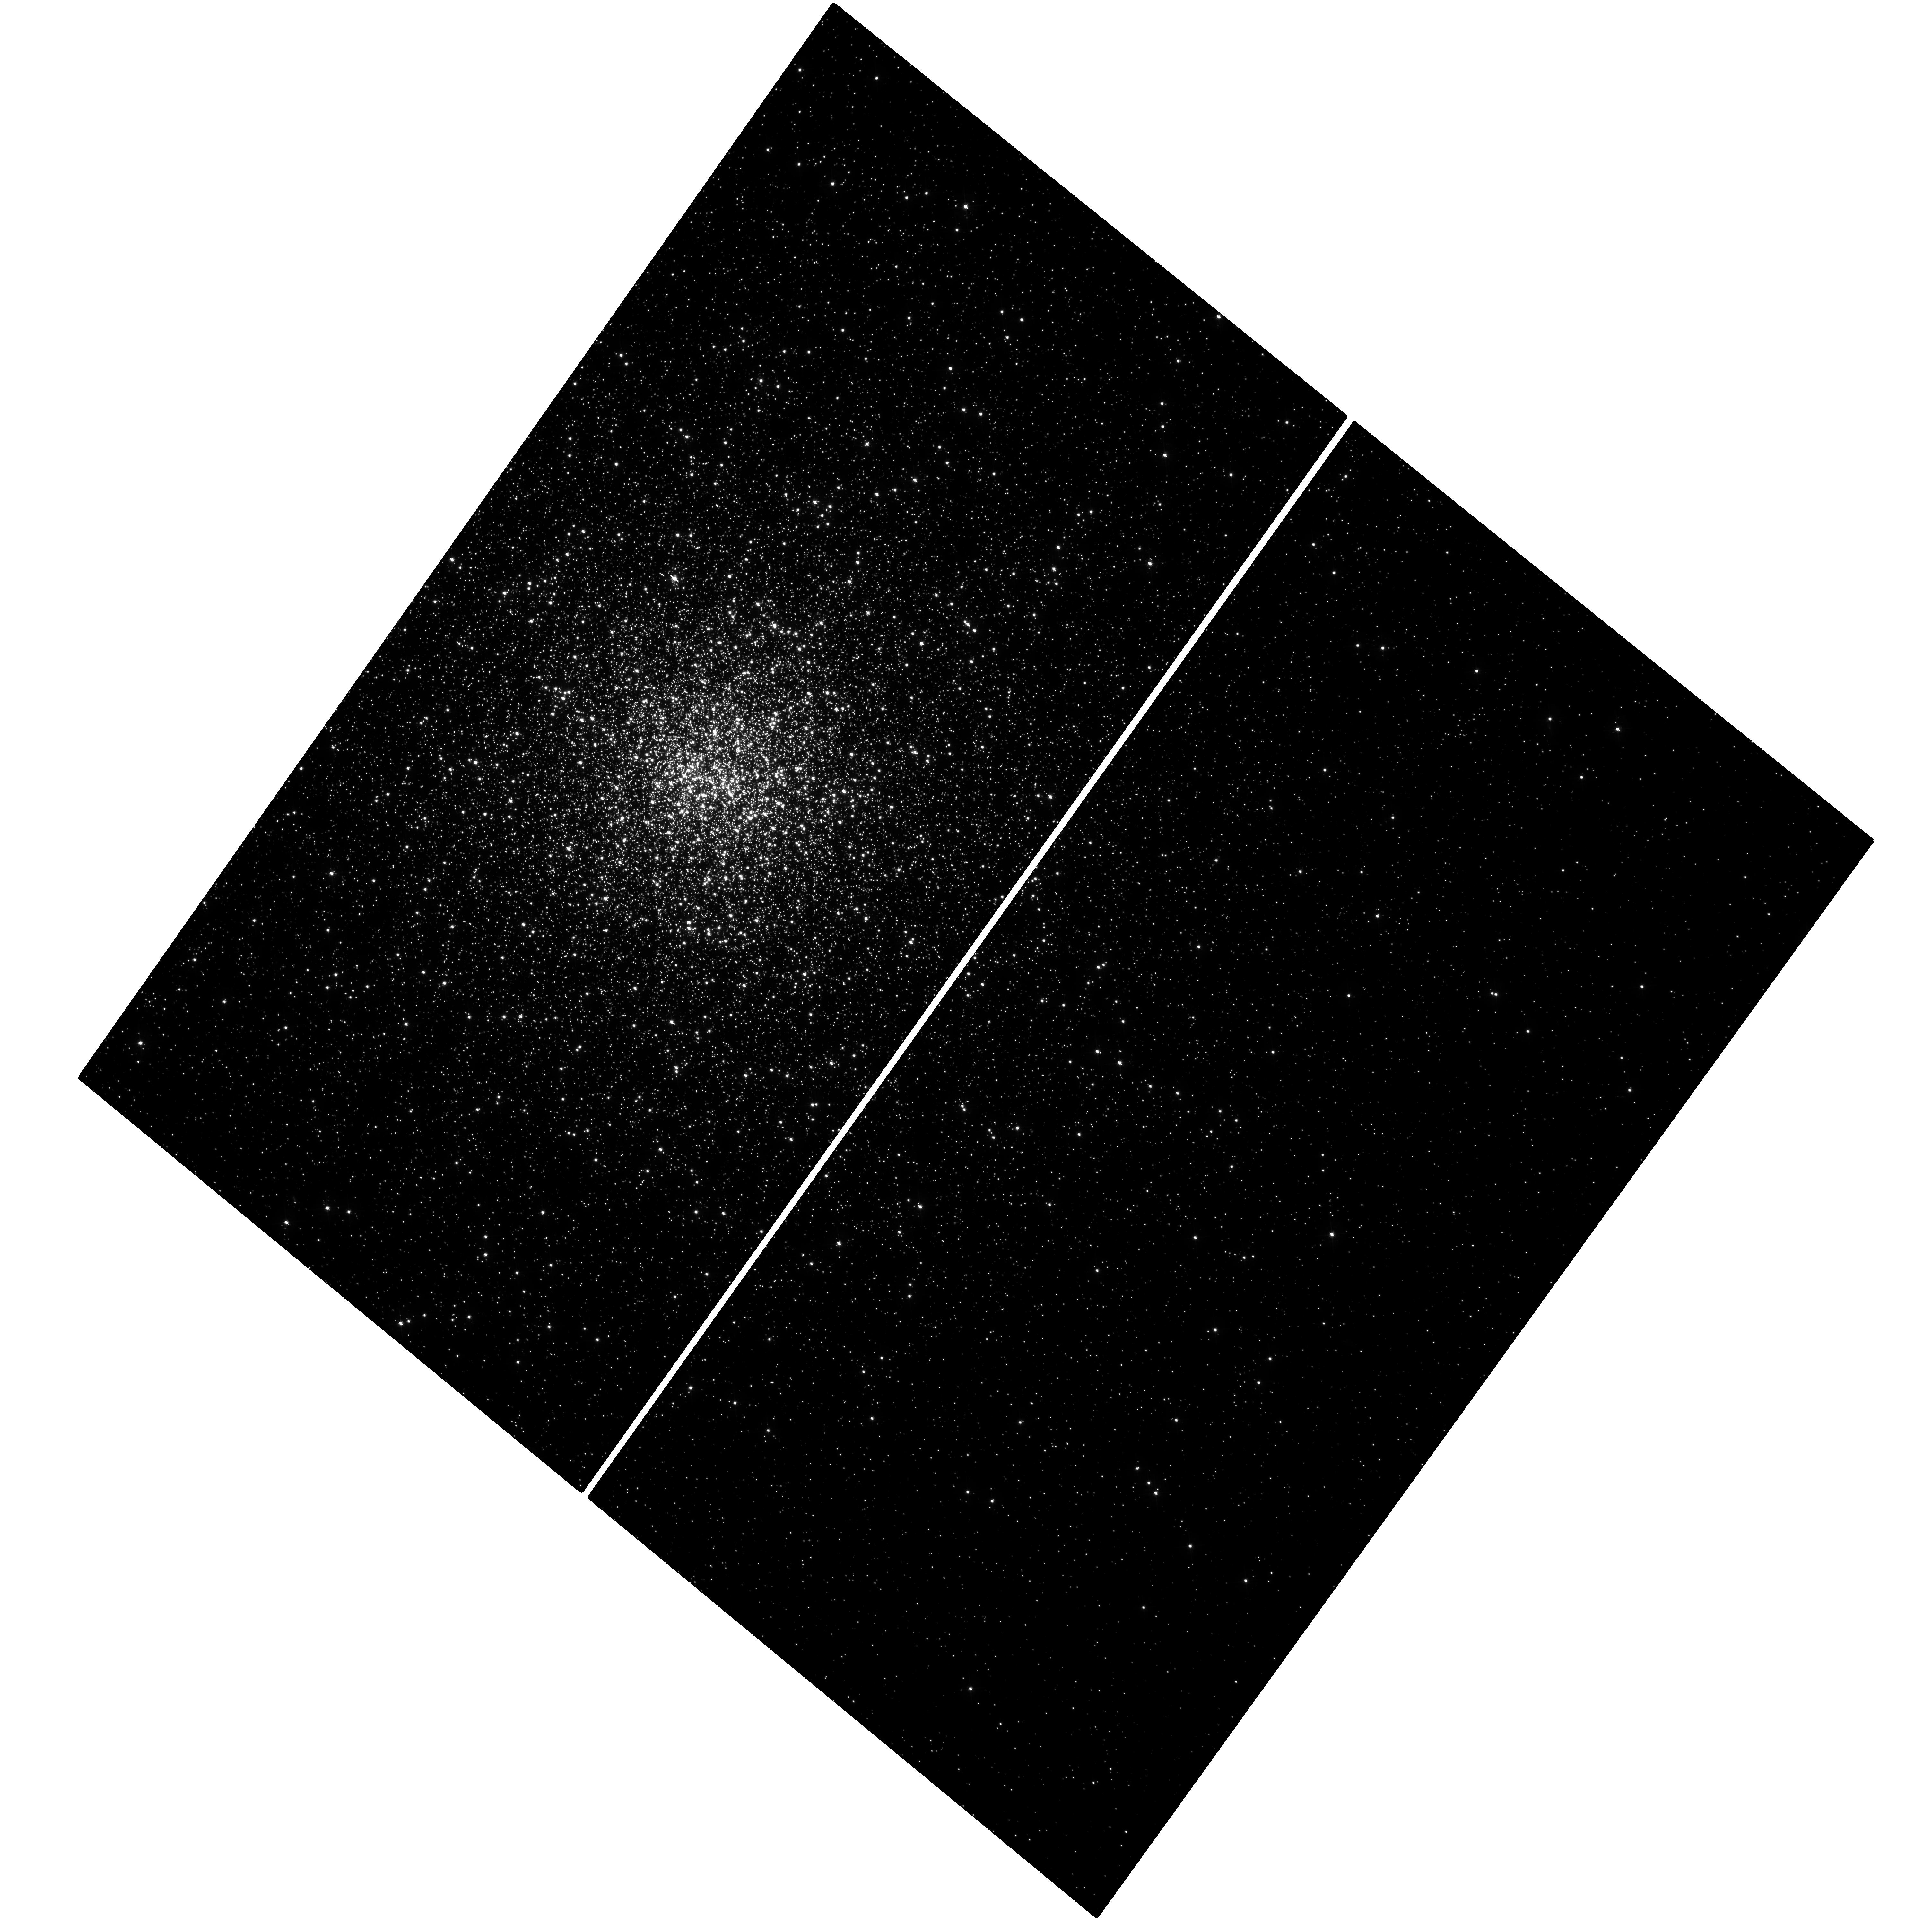
Target: NGC362
Instrument: WFC3/UVIS
Filter: F390W
Exposure: 1.4 h
Observation ID: hst_12516_03_wfc3_uvis_f390w_ibqp03

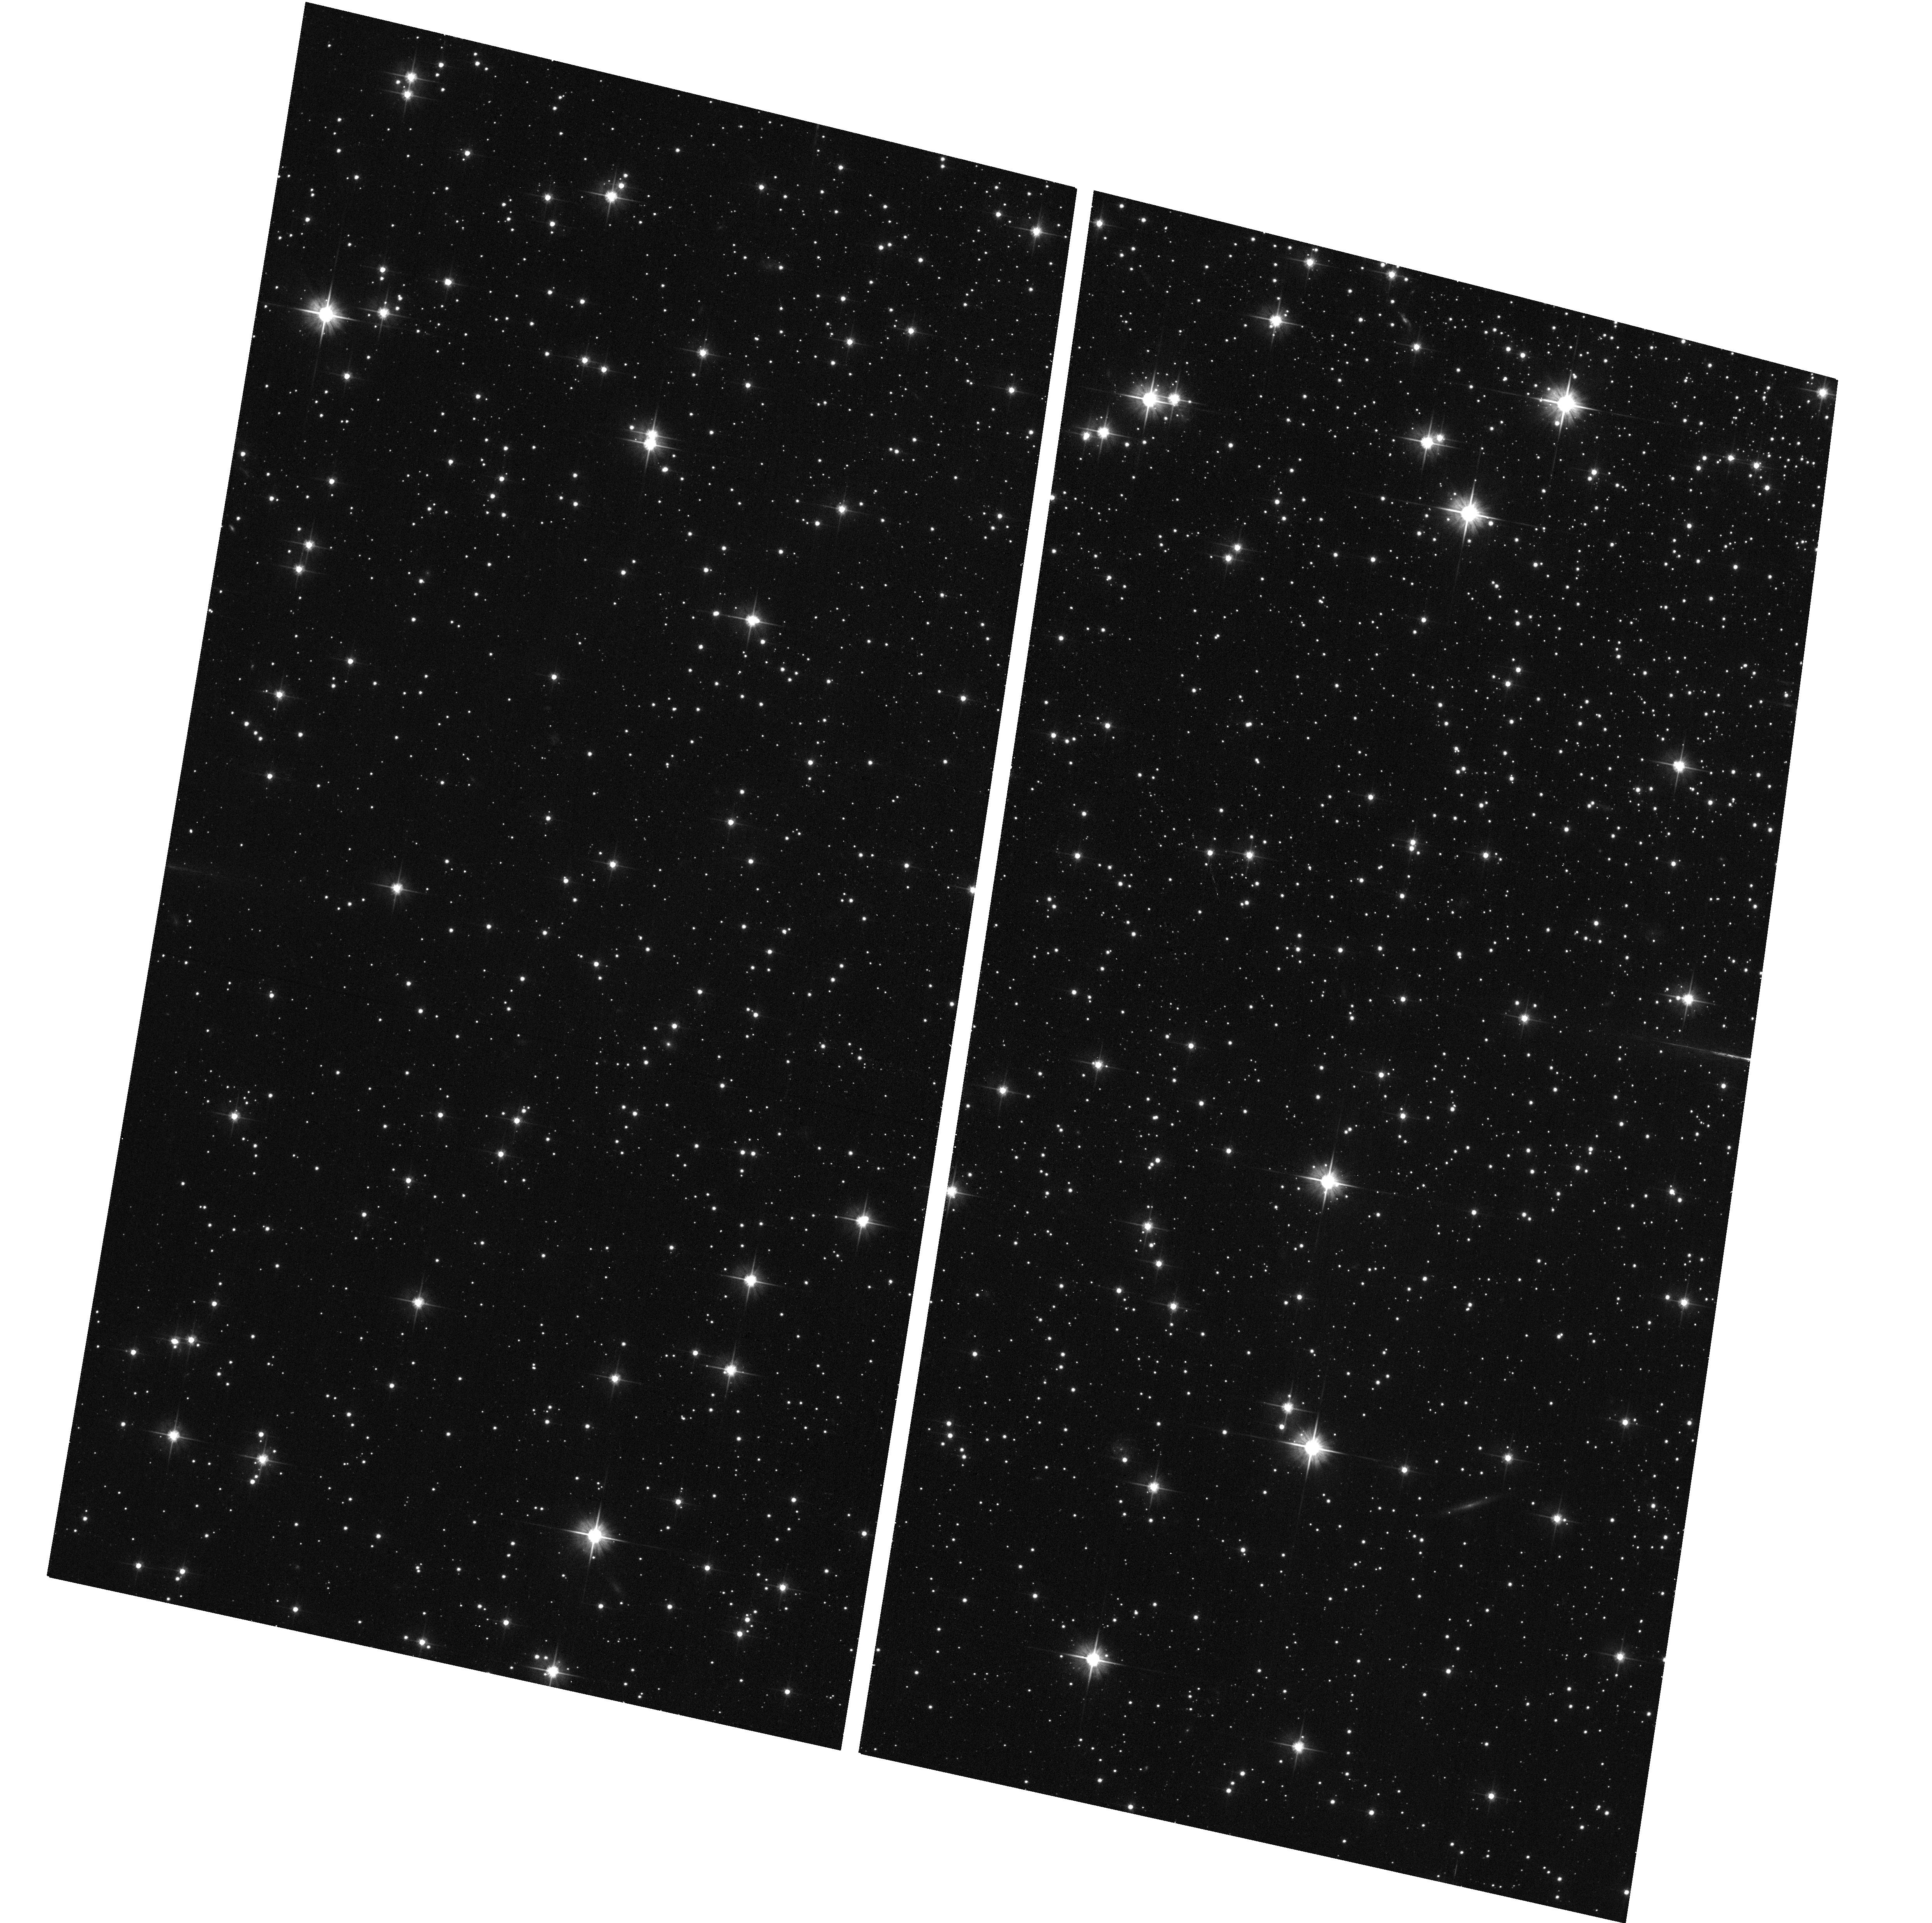
Target: field at RA 272.107°, Dec -43.767°
Instrument: ACS/WFC
Filter: F606W
Exposure: 4 min
Observation ID: hst_12516_02_acs_wfc_f606w_jbqp02

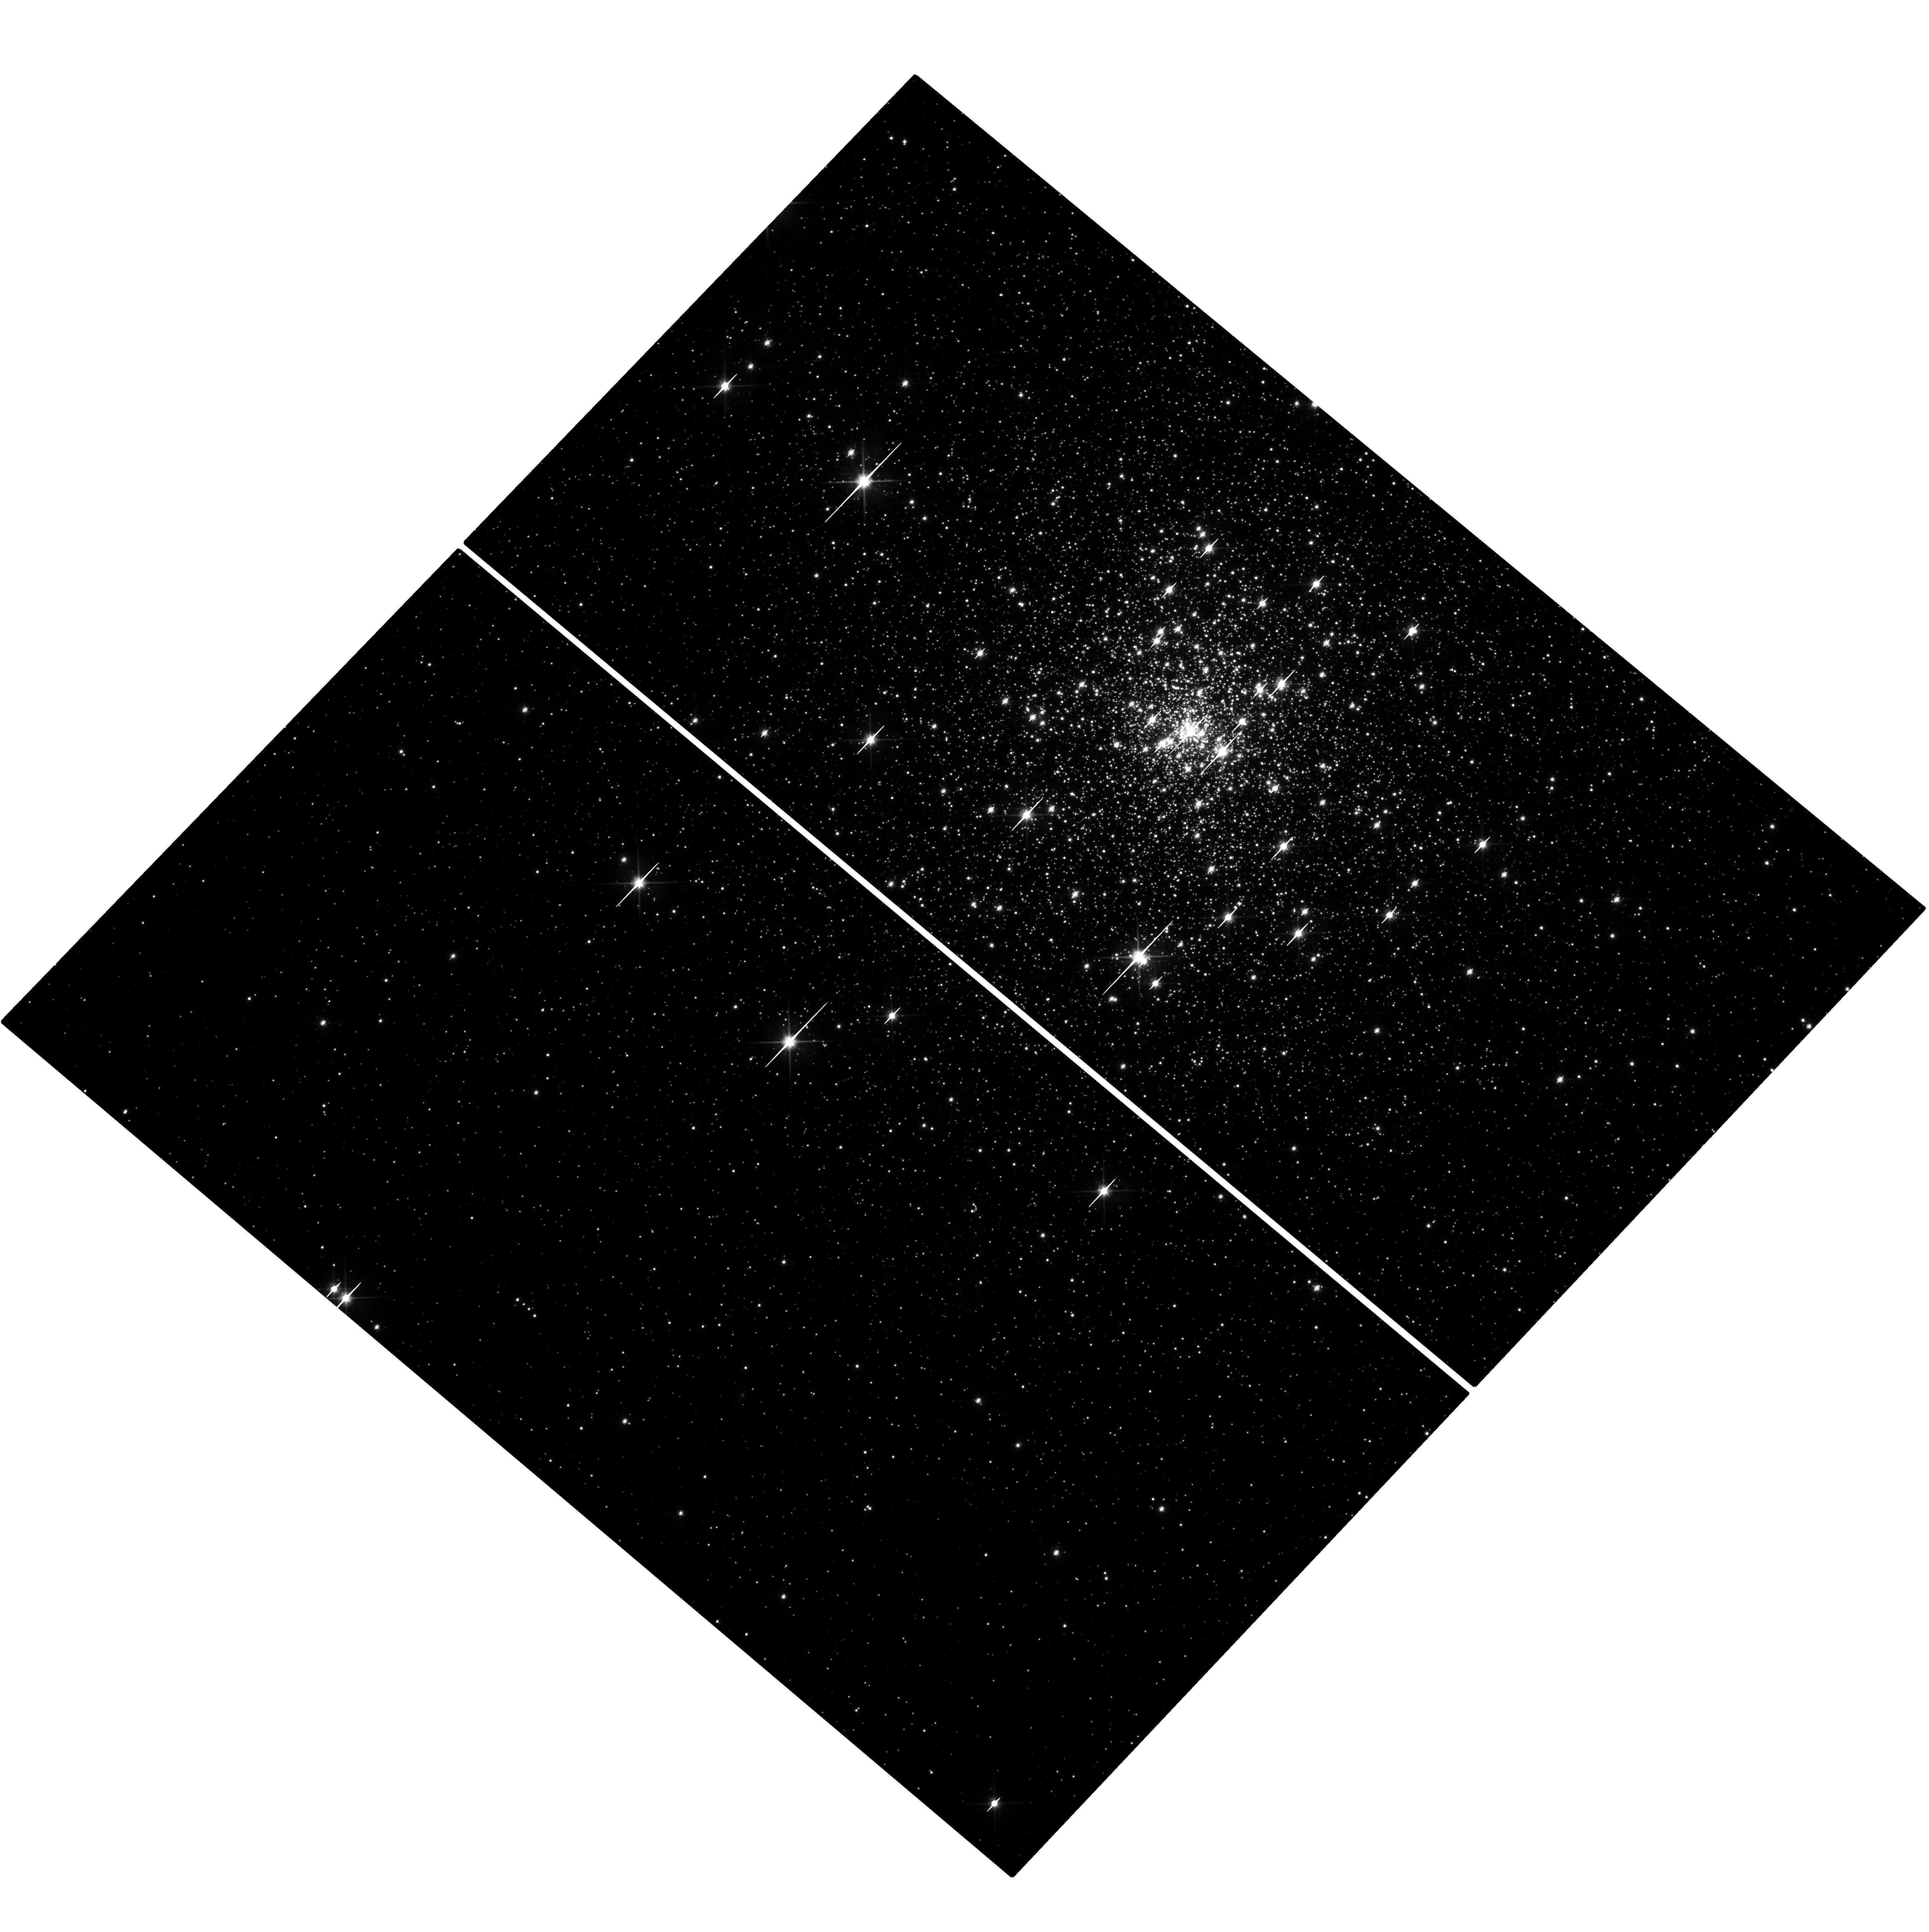
Target: NGC6681
Instrument: WFC3/UVIS
Filter: F814W
Exposure: 1.3 h
Observation ID: hst_12516_01_wfc3_uvis_f814w_ibqp01

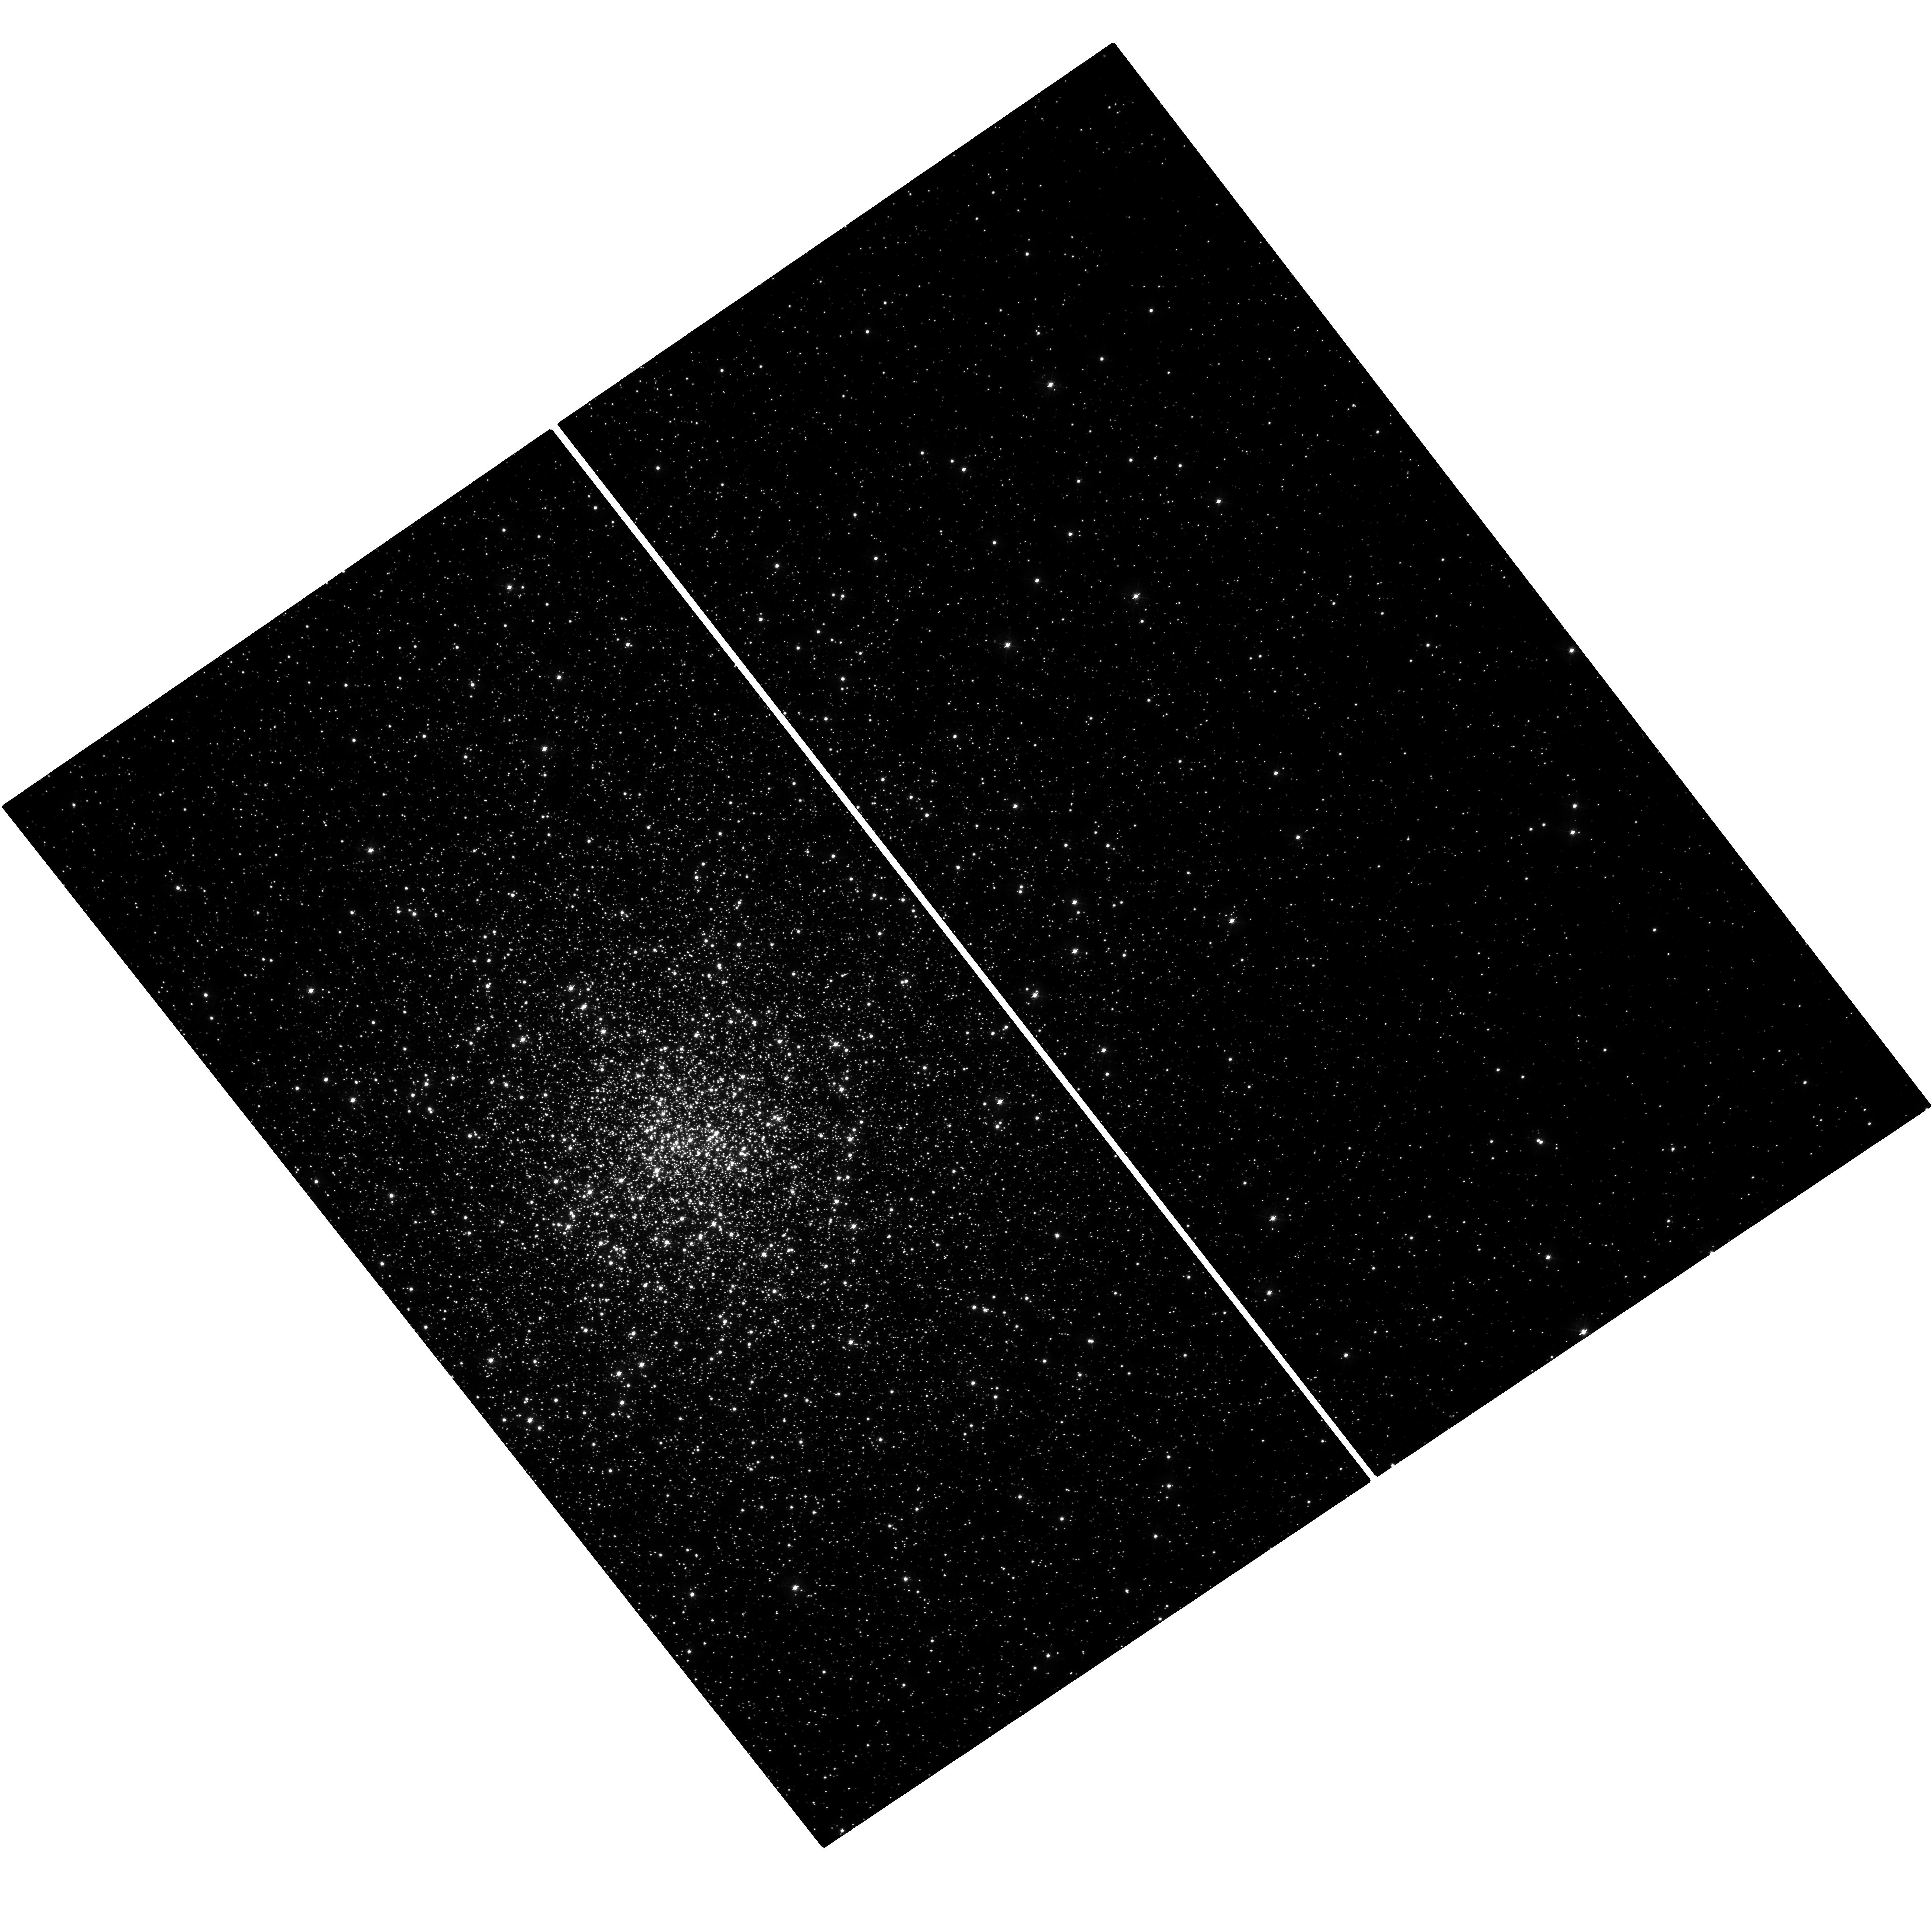
Target: NGC6541
Instrument: WFC3/UVIS
Filter: F390W
Exposure: 1.2 h
Observation ID: hst_12516_02_wfc3_uvis_f390w_ibqp02

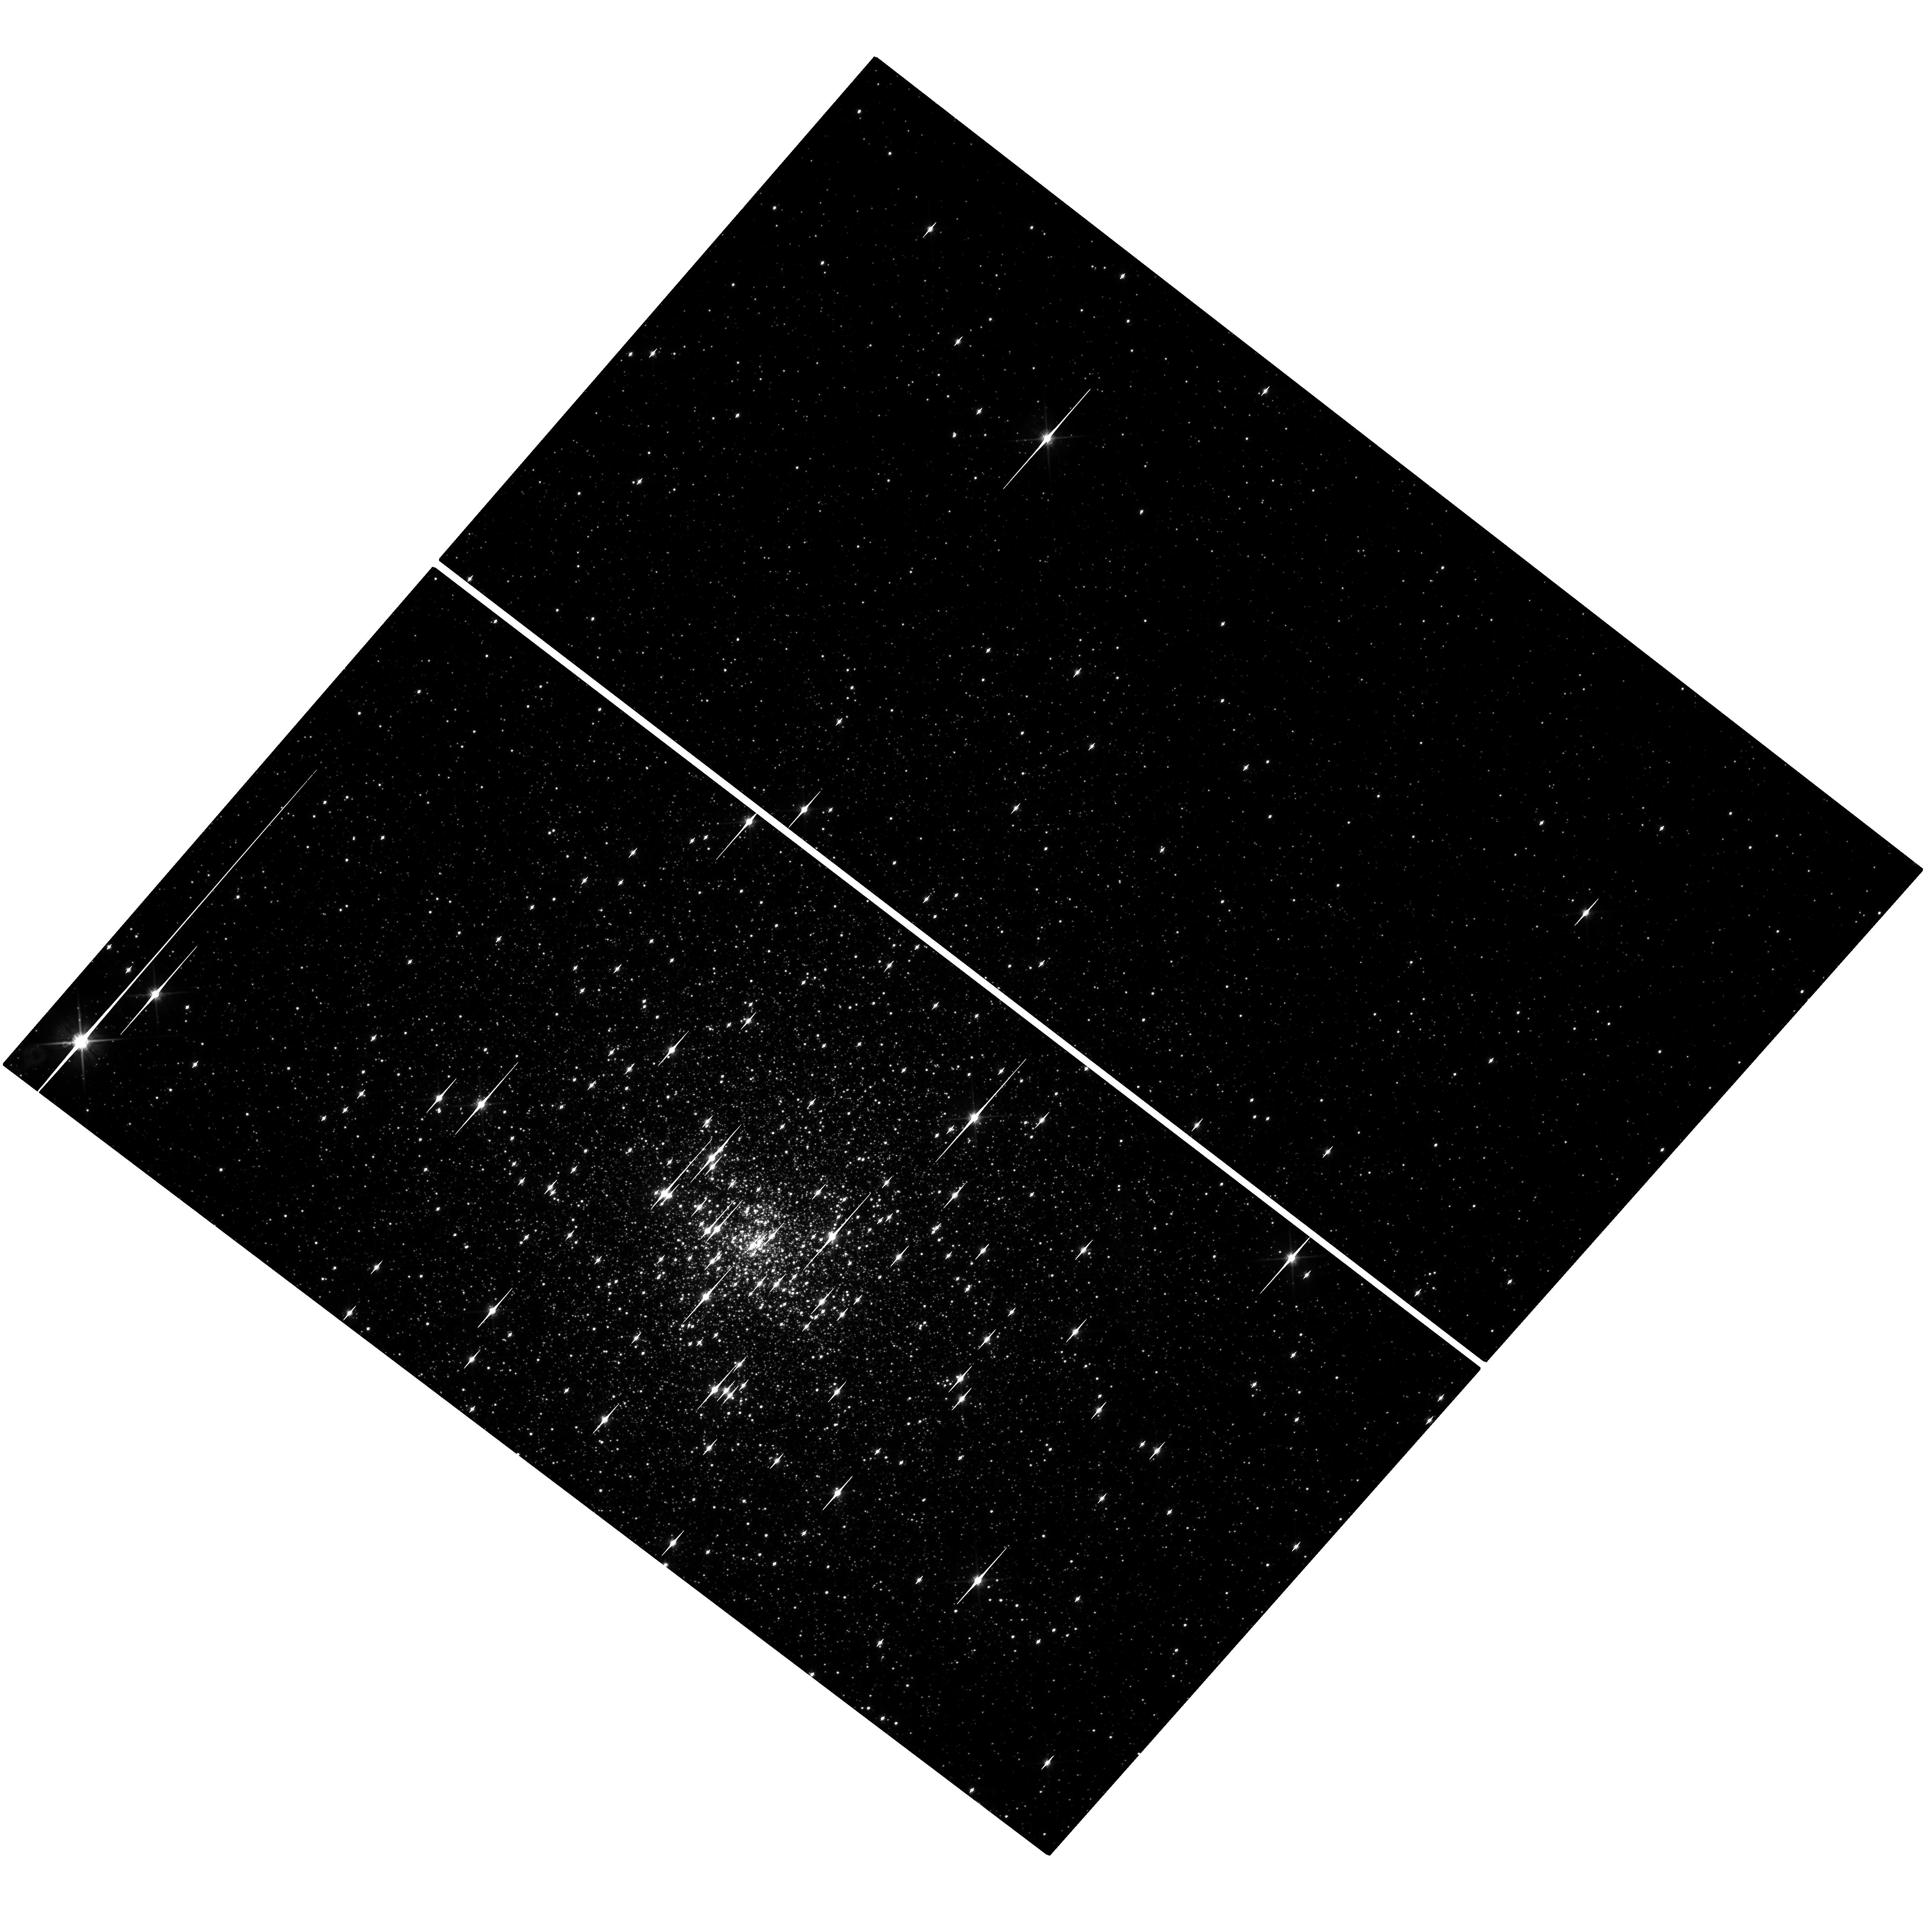
Target: NGC6293
Instrument: WFC3/UVIS
Filter: F814W
Exposure: 2.1 h
Observation ID: hst_12516_04_wfc3_uvis_f814w_ibqp04

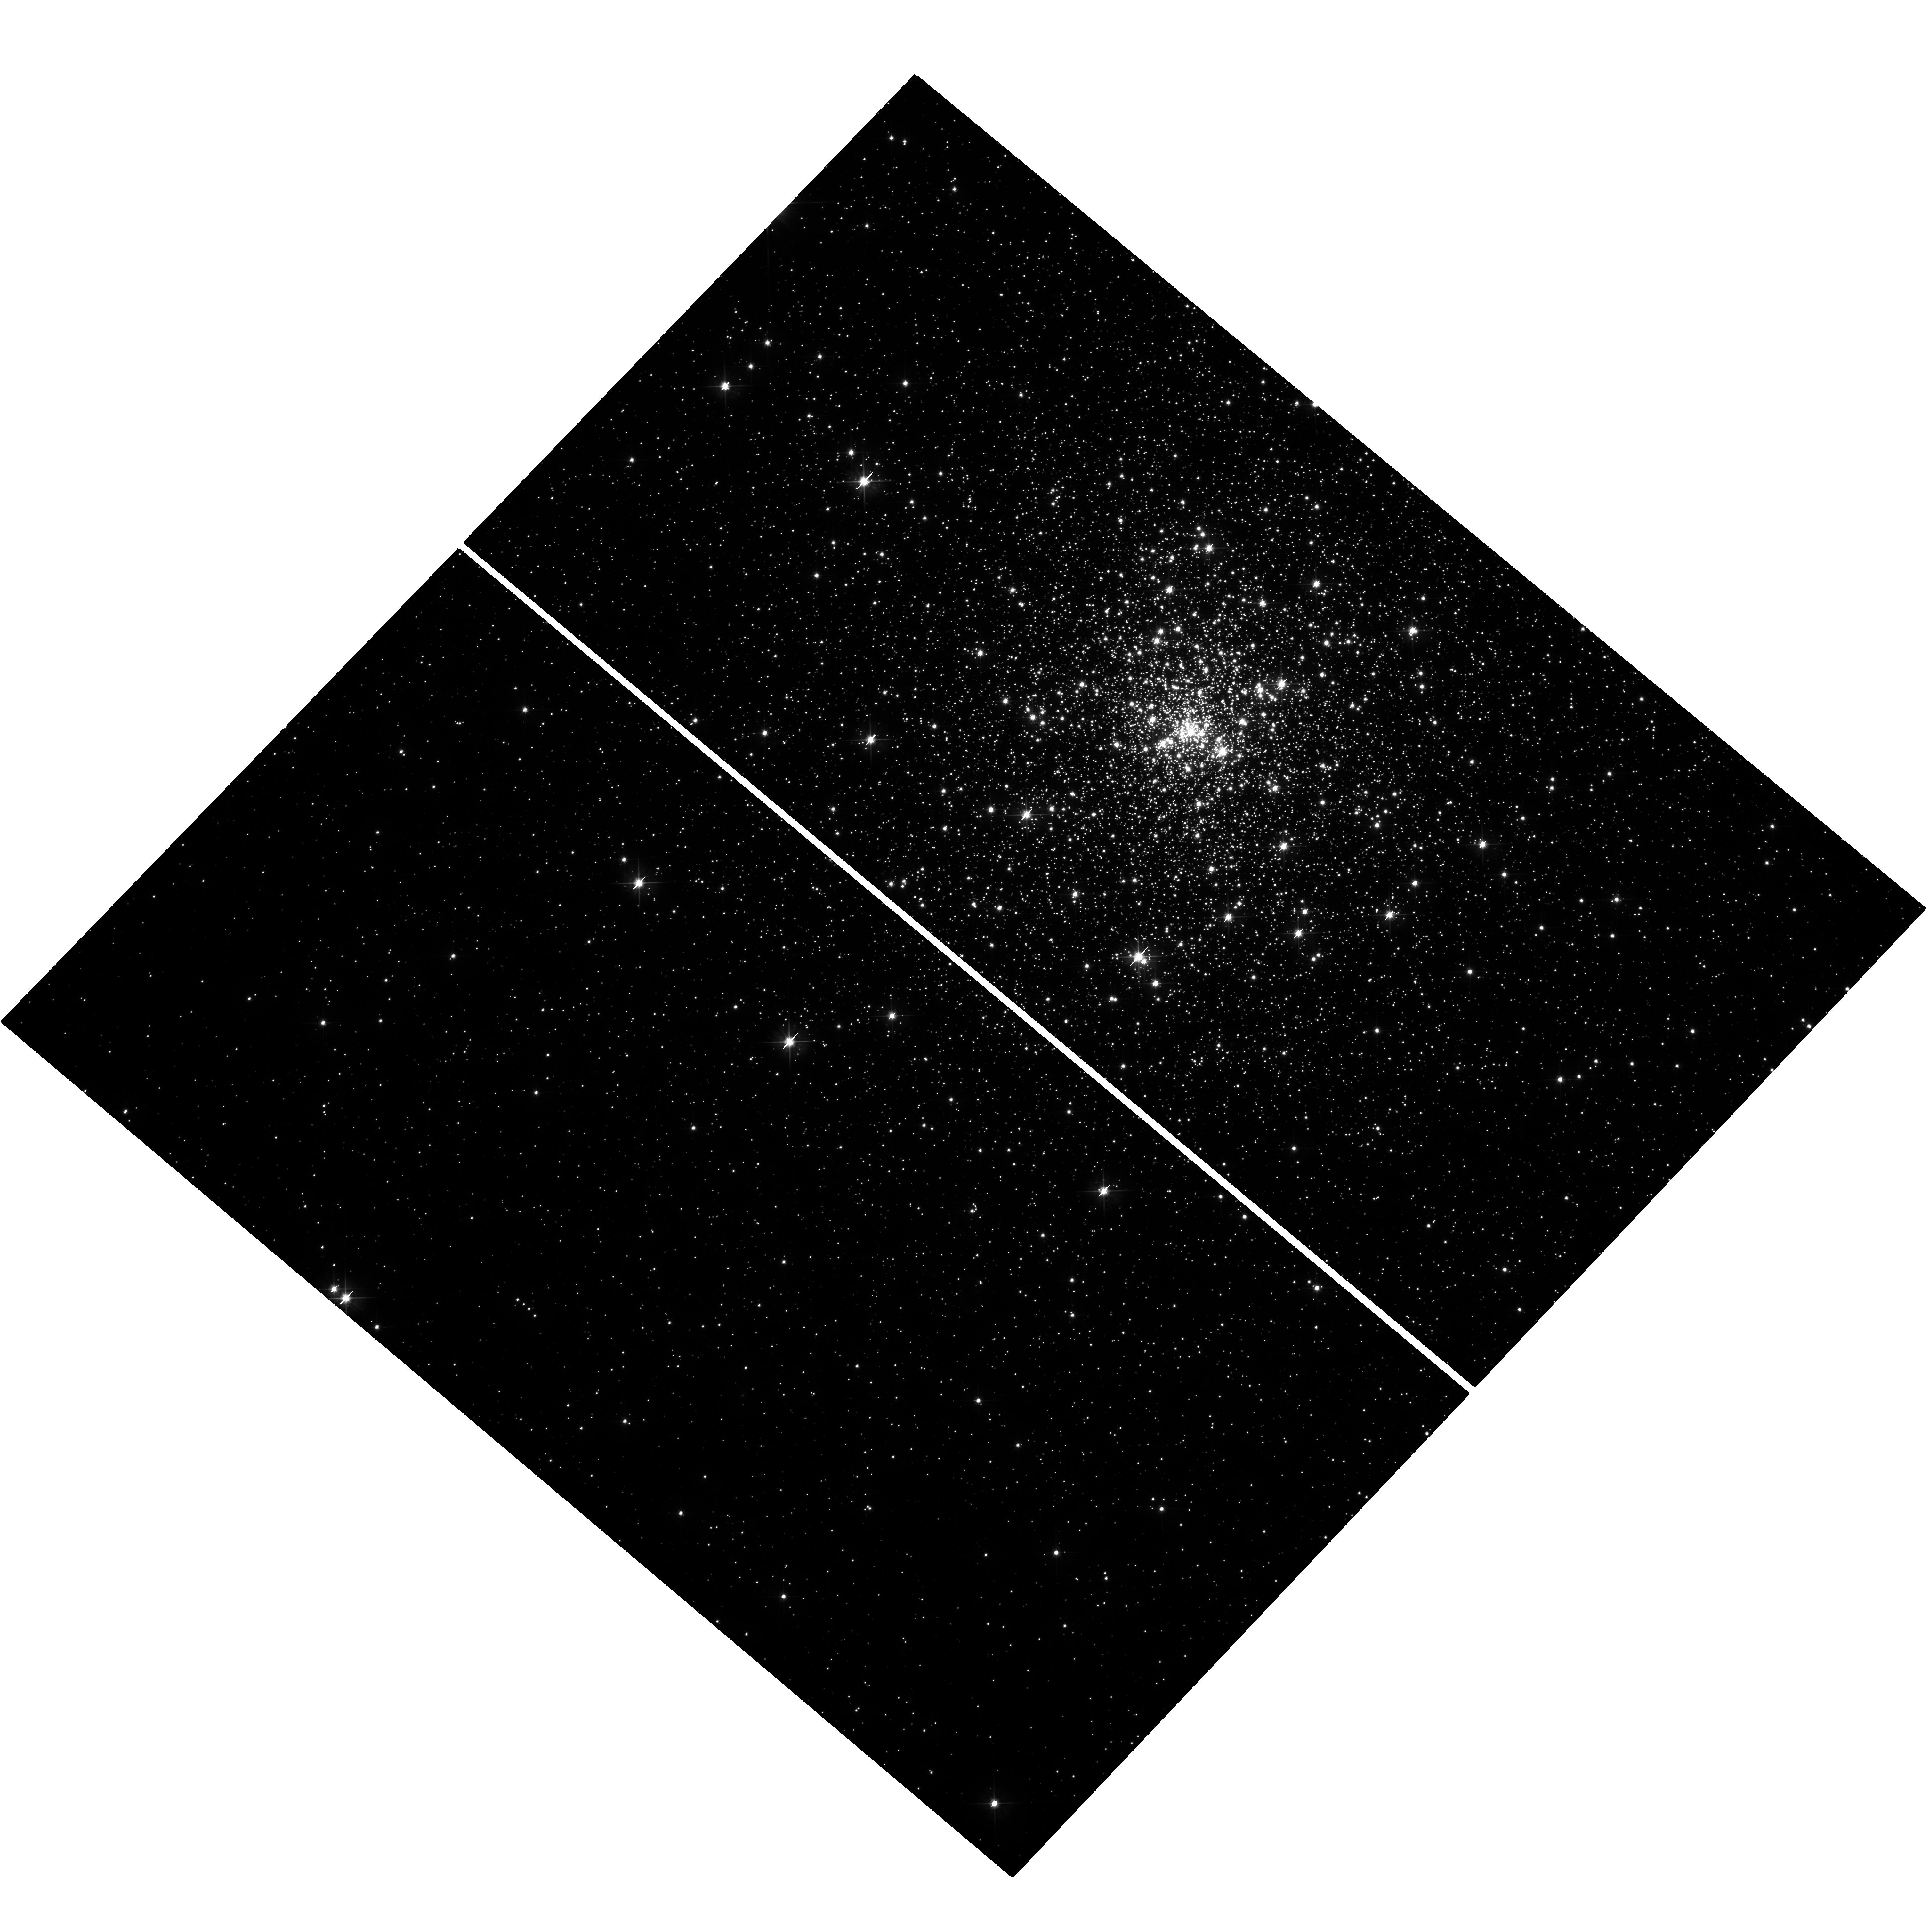
Target: NGC6681
Instrument: WFC3/UVIS
Filter: F555W
Exposure: 24 min
Observation ID: hst_12516_01_wfc3_uvis_f555w_ibqp01

COSMIC-LAB: Double BSS sequences as signatures of the Core Collapse phenomenon in star clusters. (PI: Ferraro, Francesco R.)

Globular Clusters (GCs) are old stellar systems tracing key stages of the star formation and chemical enrichment history of the early Universe and the galaxy assembly phase. As part of a project (COSMIC-LAB) aimed at using GCs as natural laboratories to study the complex interplay between dynamics and stellar evolution, here we present a proposal dealing with the role of Blue Straggler Stars (BSS). BSS are core-hydrogen burning stars more massive than the main-sequence turnoff population. The canonical scenarios for BSS formation are either the mass transfer between binary companions, or stellar mergers induced by collisions. We have recently discovered two distinct and parallel sequences of BSS in the core of M30 (Ferraro et al. 2009, Nature 462, 1082). We suggested that each of the two sequences is populated by BSS formed by one of the two processes, both triggered by the cluster core collapse, that, based on the observed BSS properties, must have occurred ~1-2 Gyr ago. Following this scenario, we have identified a powerful "clock" to date the occurrence of this key event in the GC history. Here we propose to secure WFC3 images of 4 post-core collapse GCs, reaching S/N=200 at the BSS magnitude level, in order to determine the ubiquity of the BSS double sequence and calibrate the "dynamical clock". This requires very high spatial resolution and very high precision photometry capabilities that are unique to the HST. The modest amount of requested time will have a deep impact on the current and future generations of dynamical evolutionary models of collisional stellar systems.